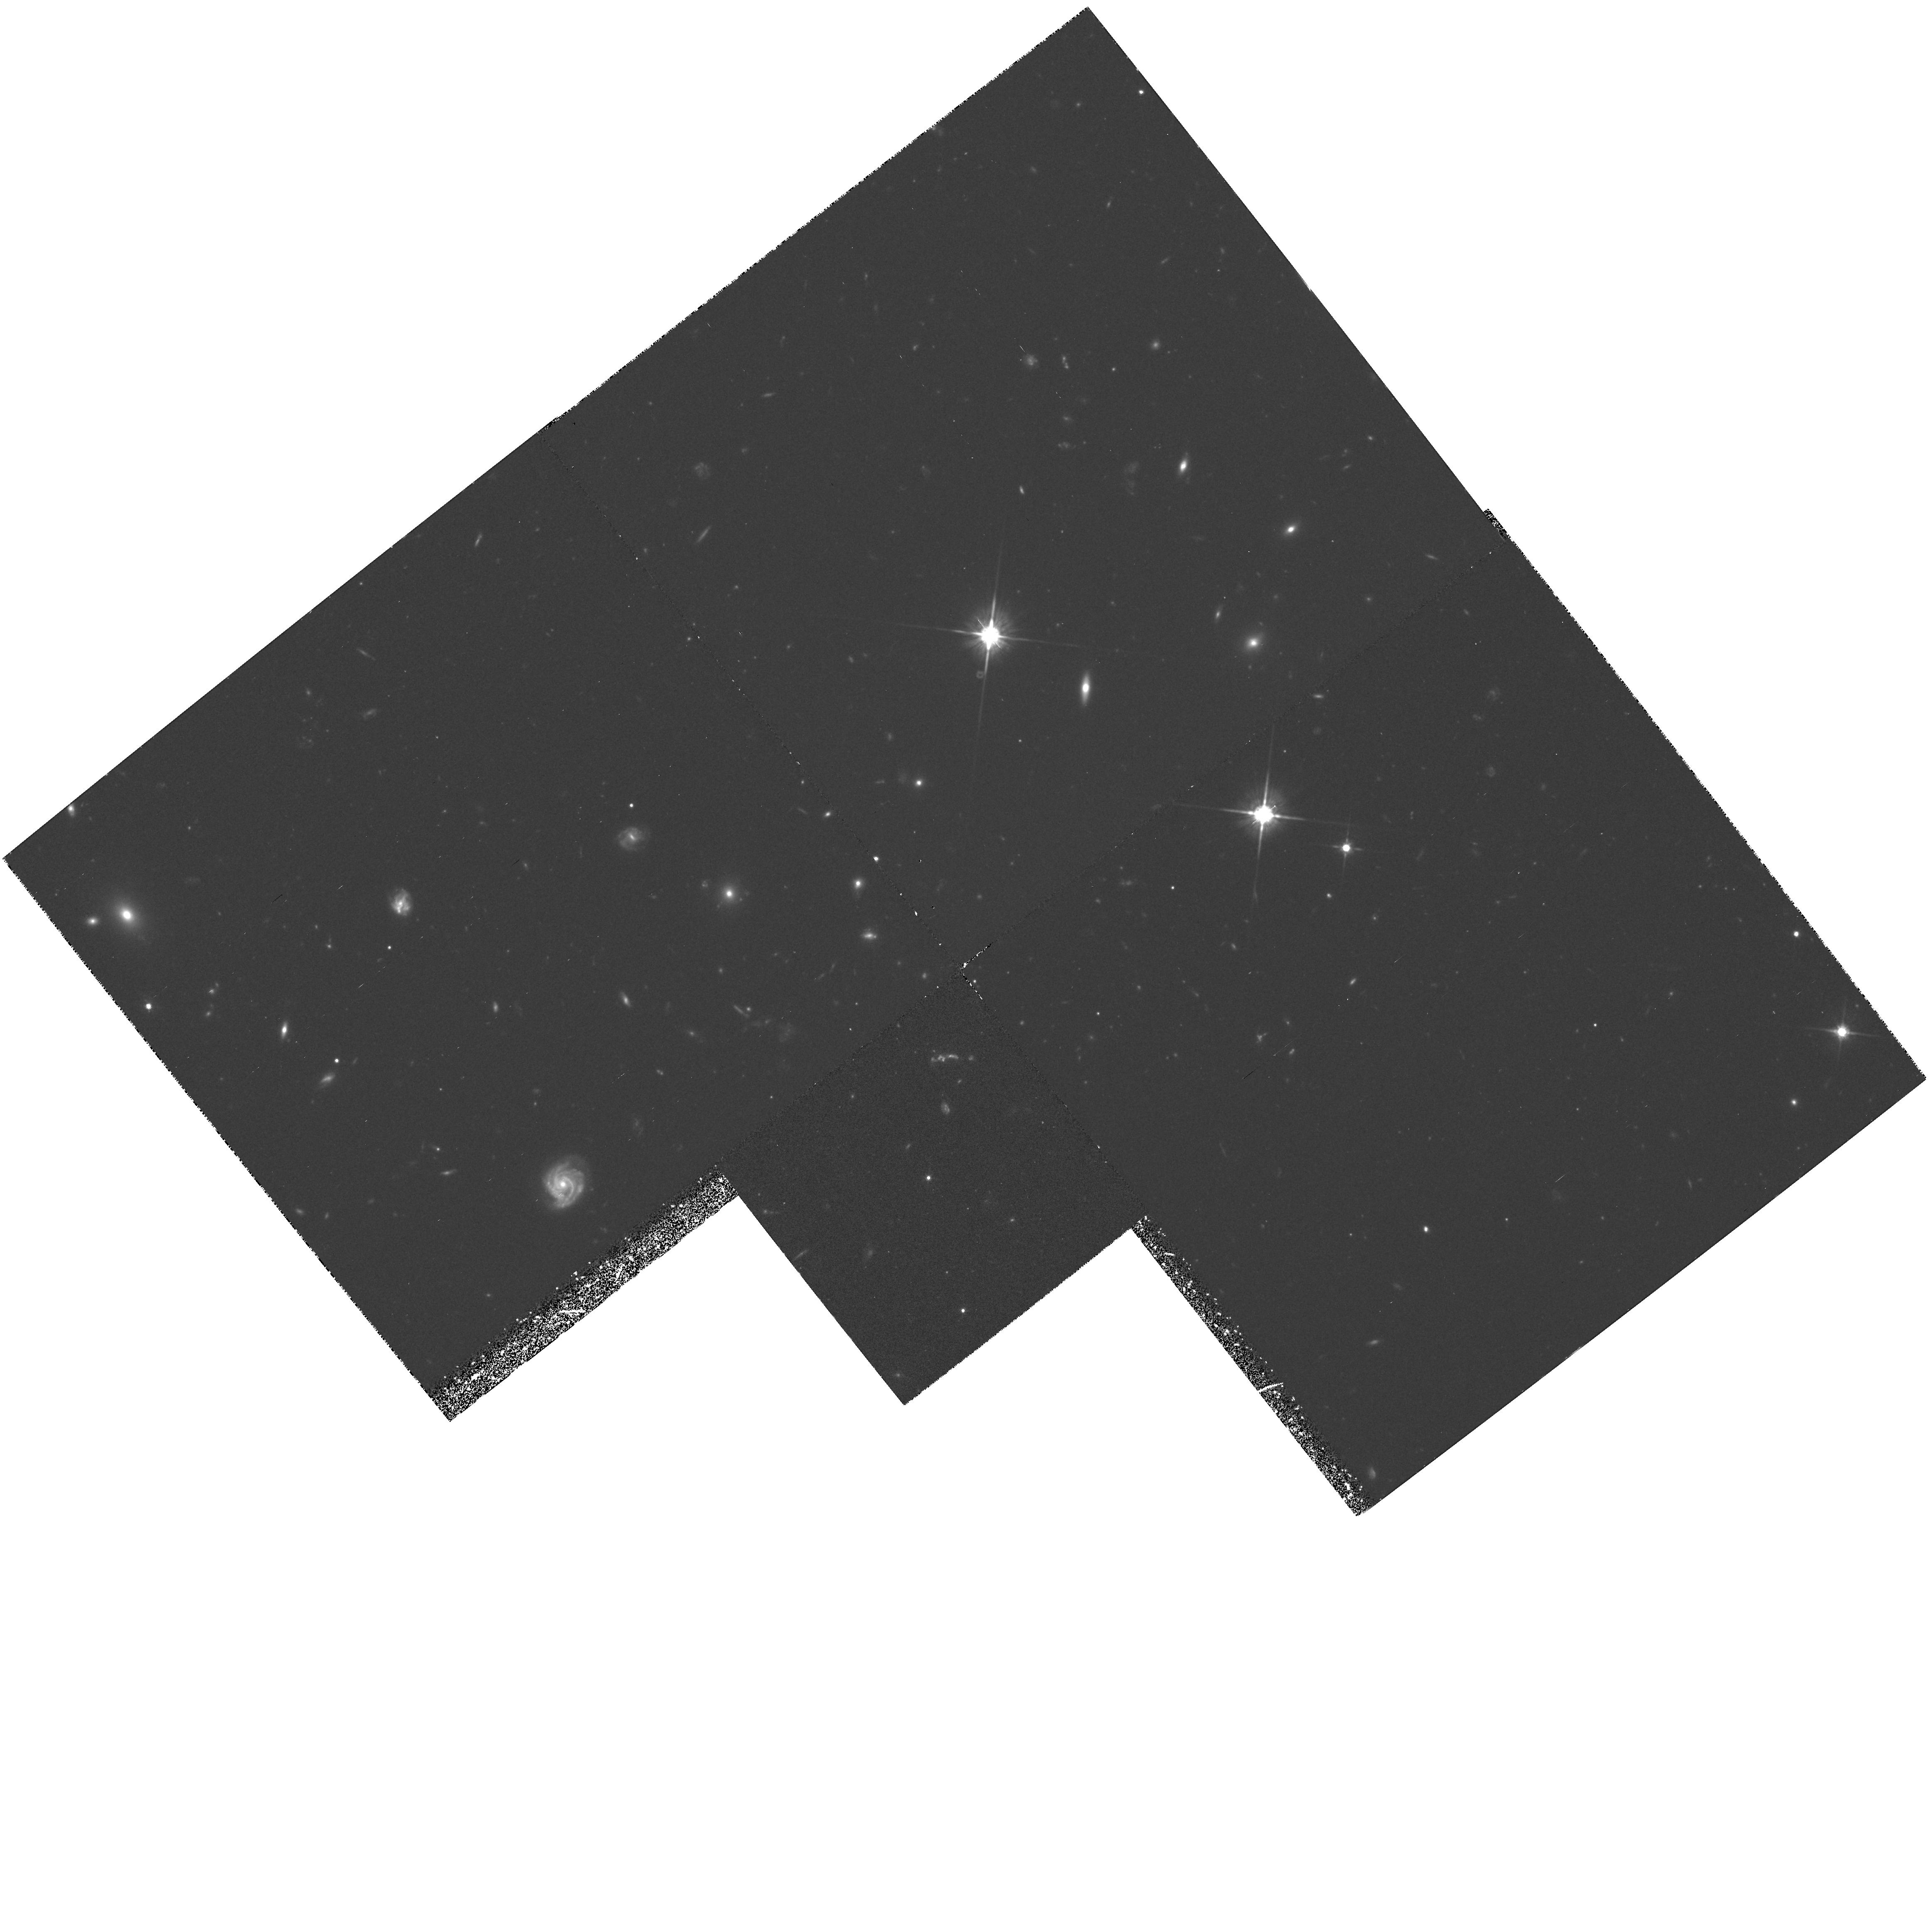
Target: 3C324
Instrument: WFPC2/PC
Filter: F702W
Exposure: 2.2 h
Observation ID: hst_5465_05_wfpc2_pc_f702w_u2e305

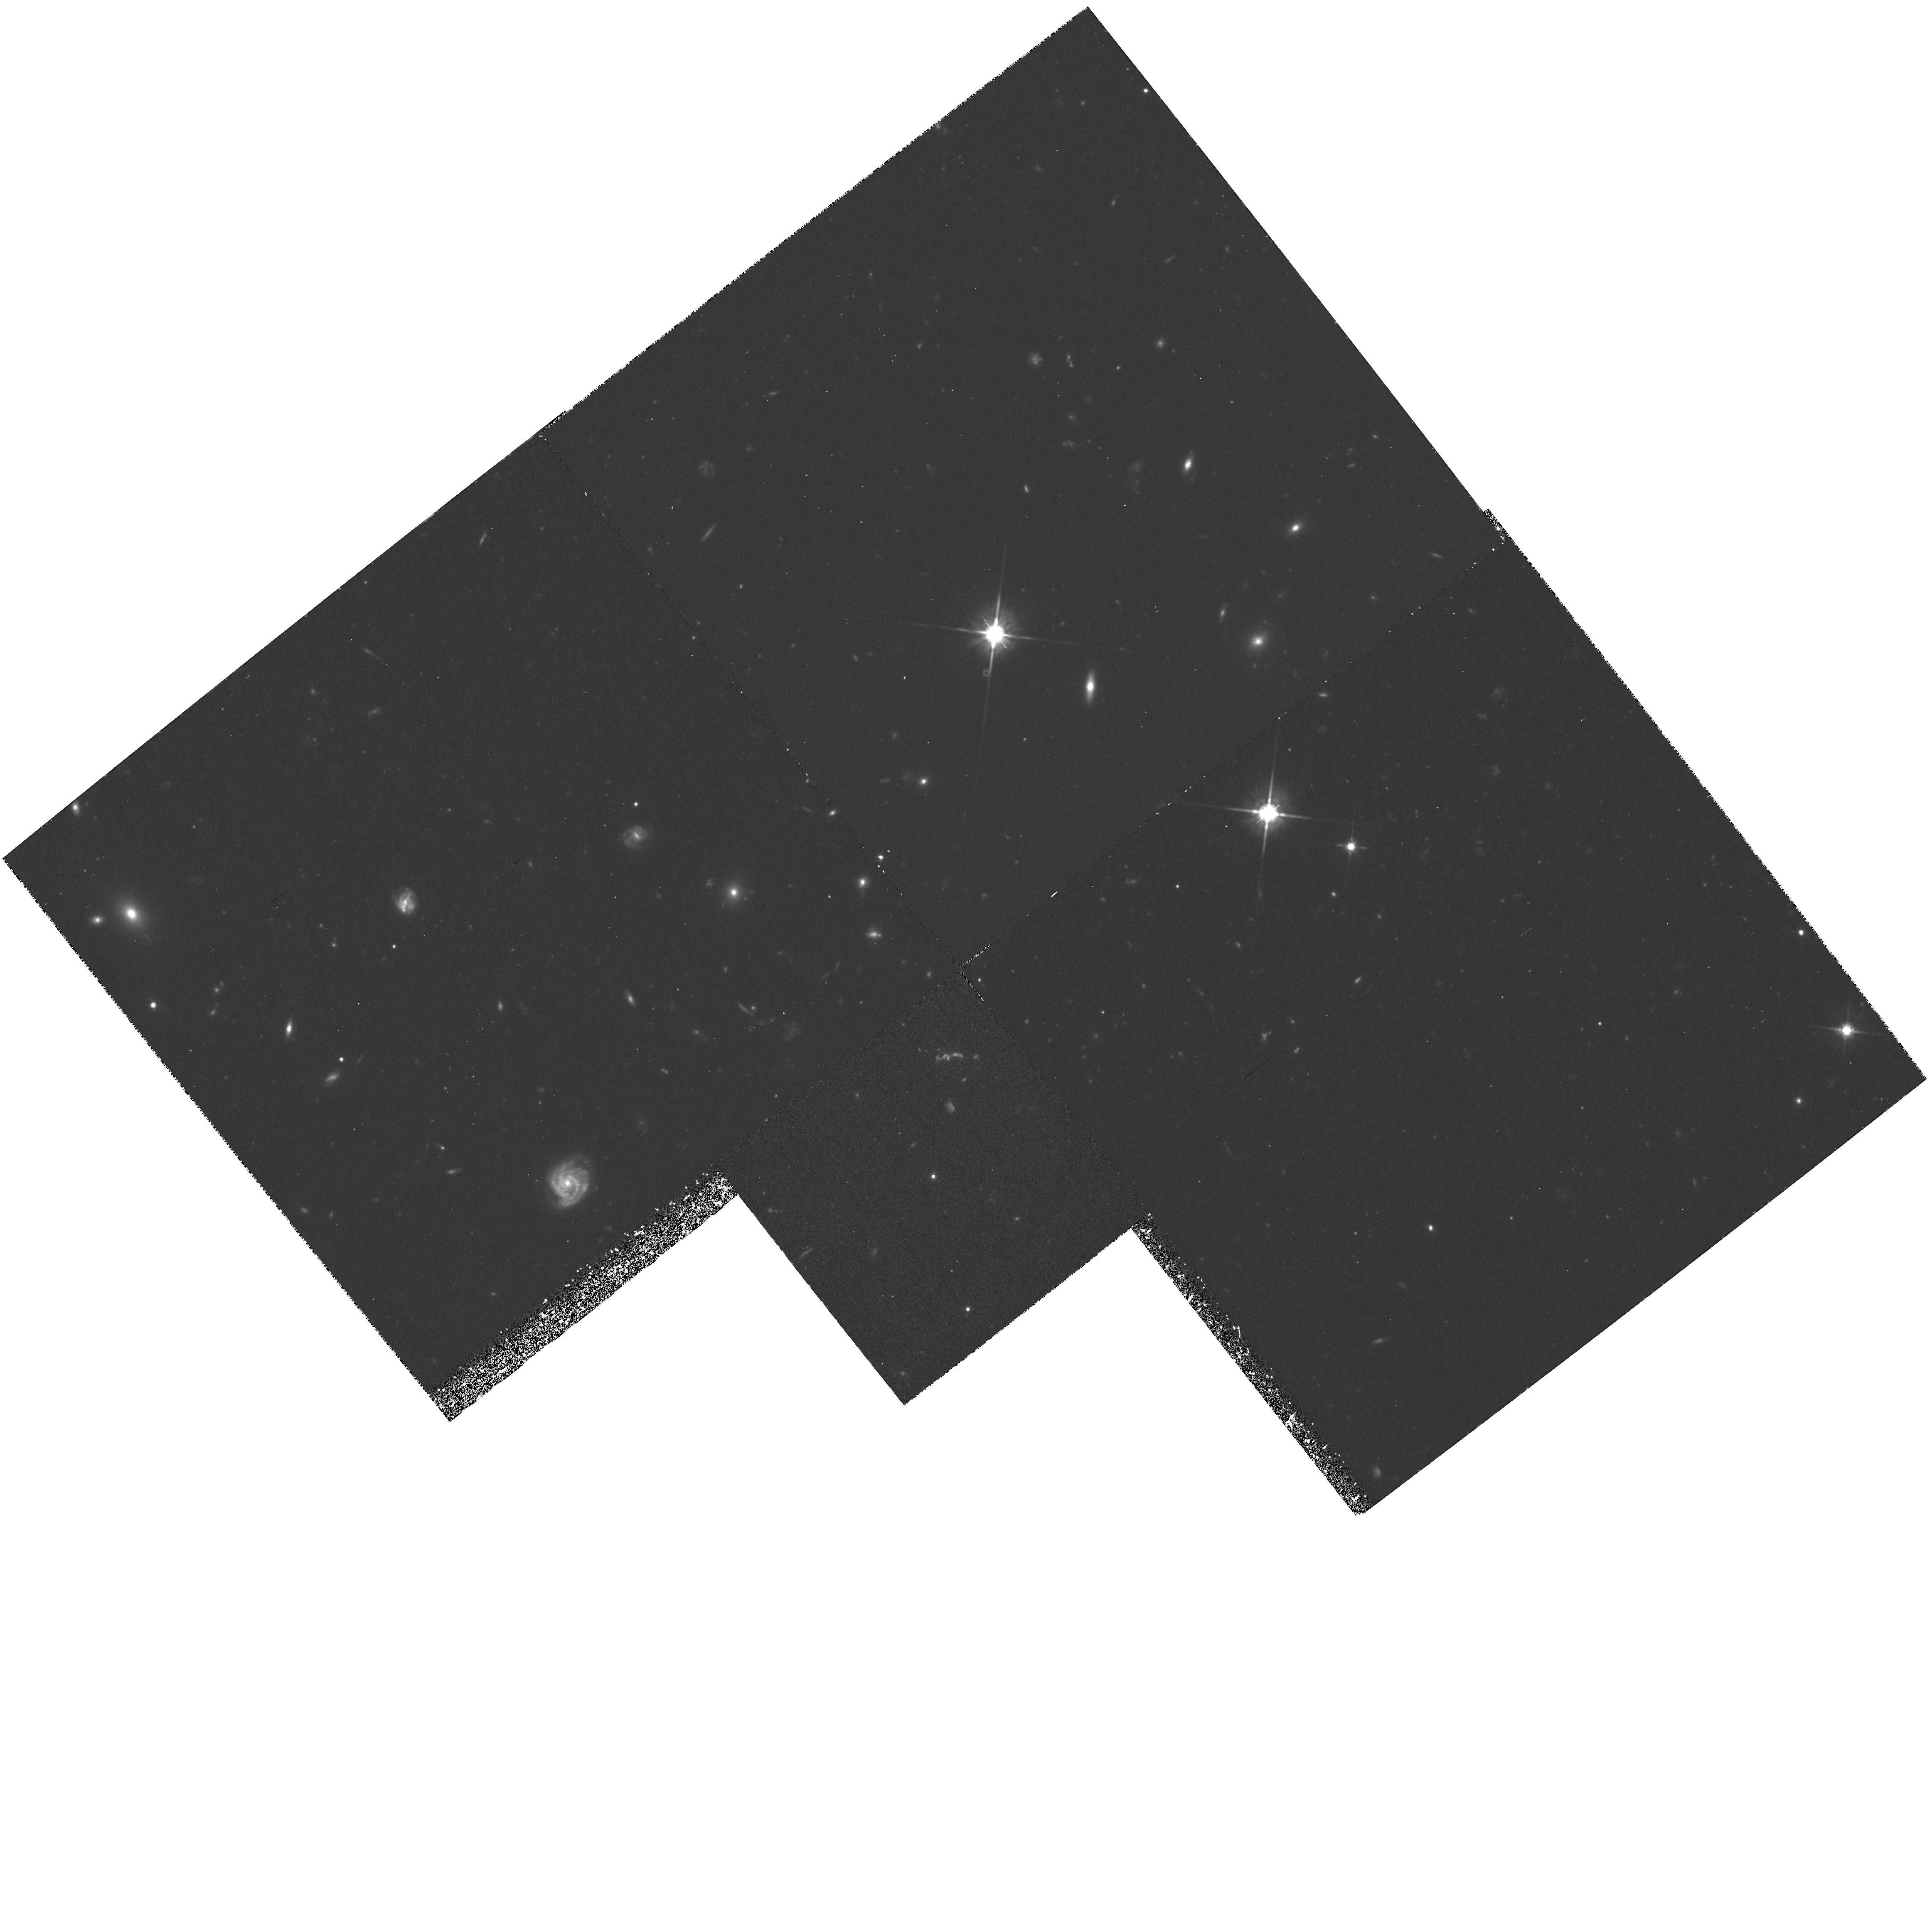
Target: 3C324
Instrument: WFPC2/PC
Filter: F702W
Exposure: 2.2 h
Observation ID: hst_5465_03_wfpc2_pc_f702w_u2e303

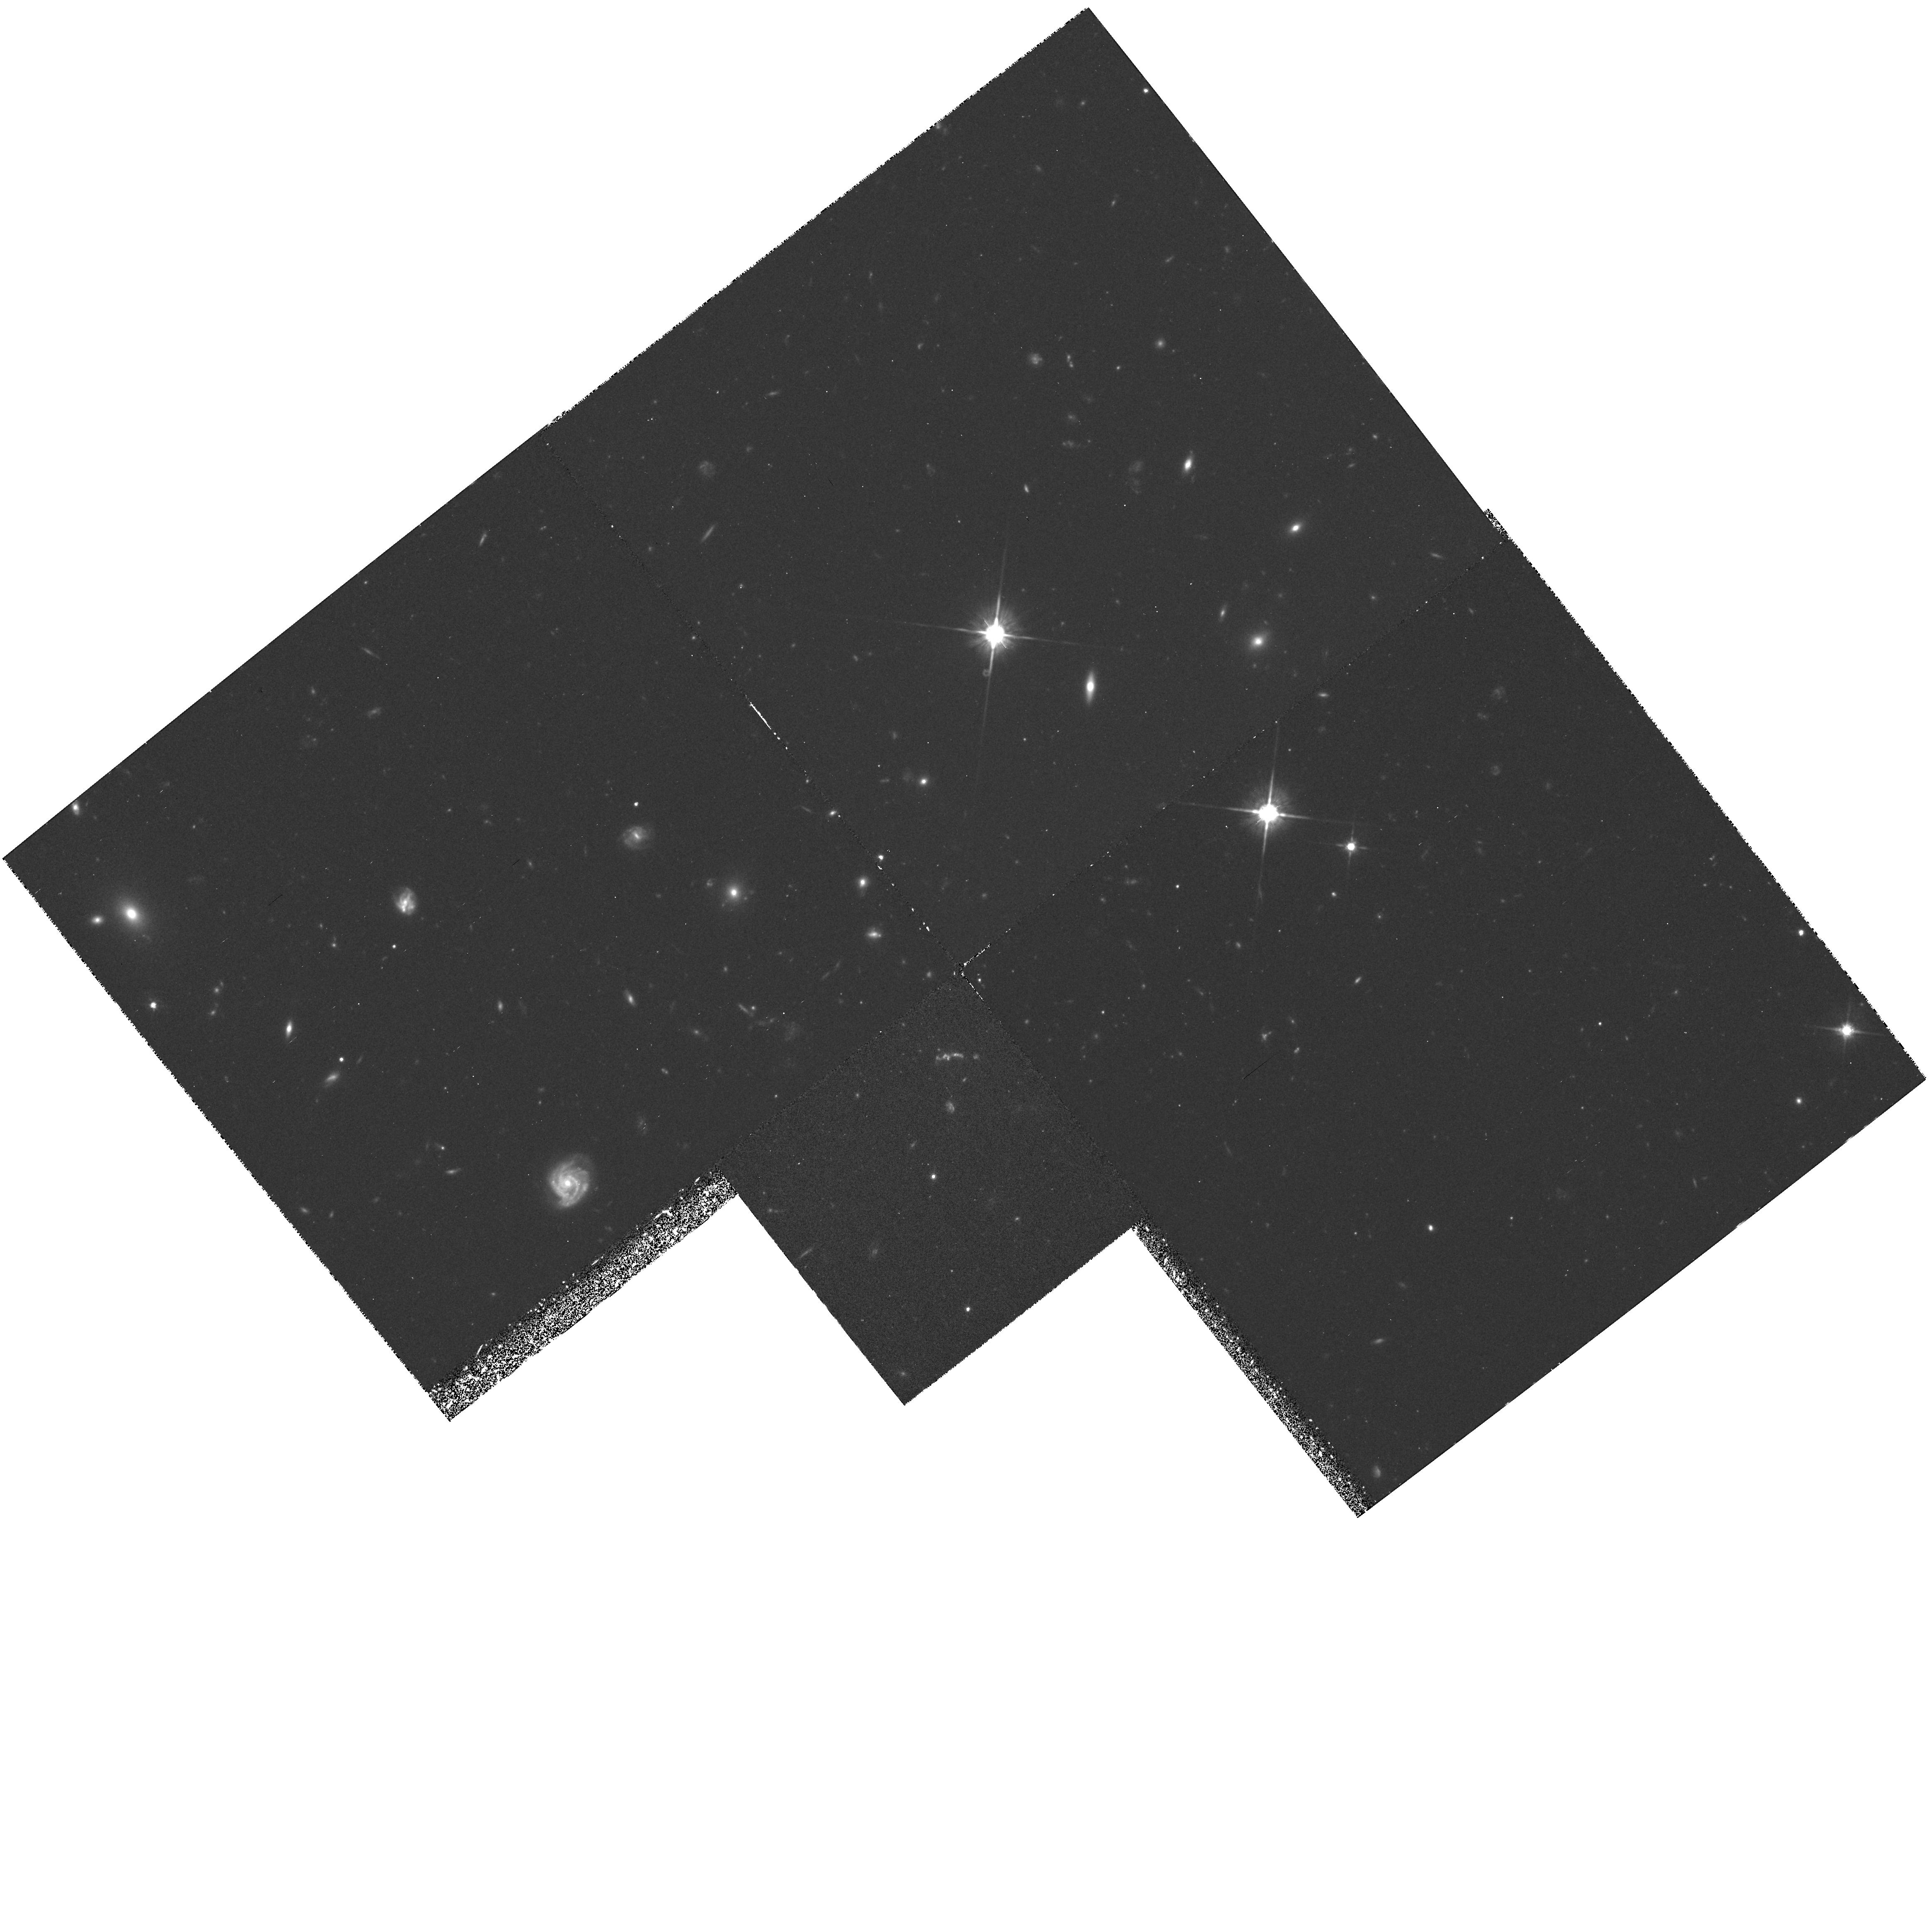
Target: 3C324
Instrument: WFPC2/PC
Filter: F702W
Exposure: 2.2 h
Observation ID: hst_5465_04_wfpc2_pc_f702w_u2e304

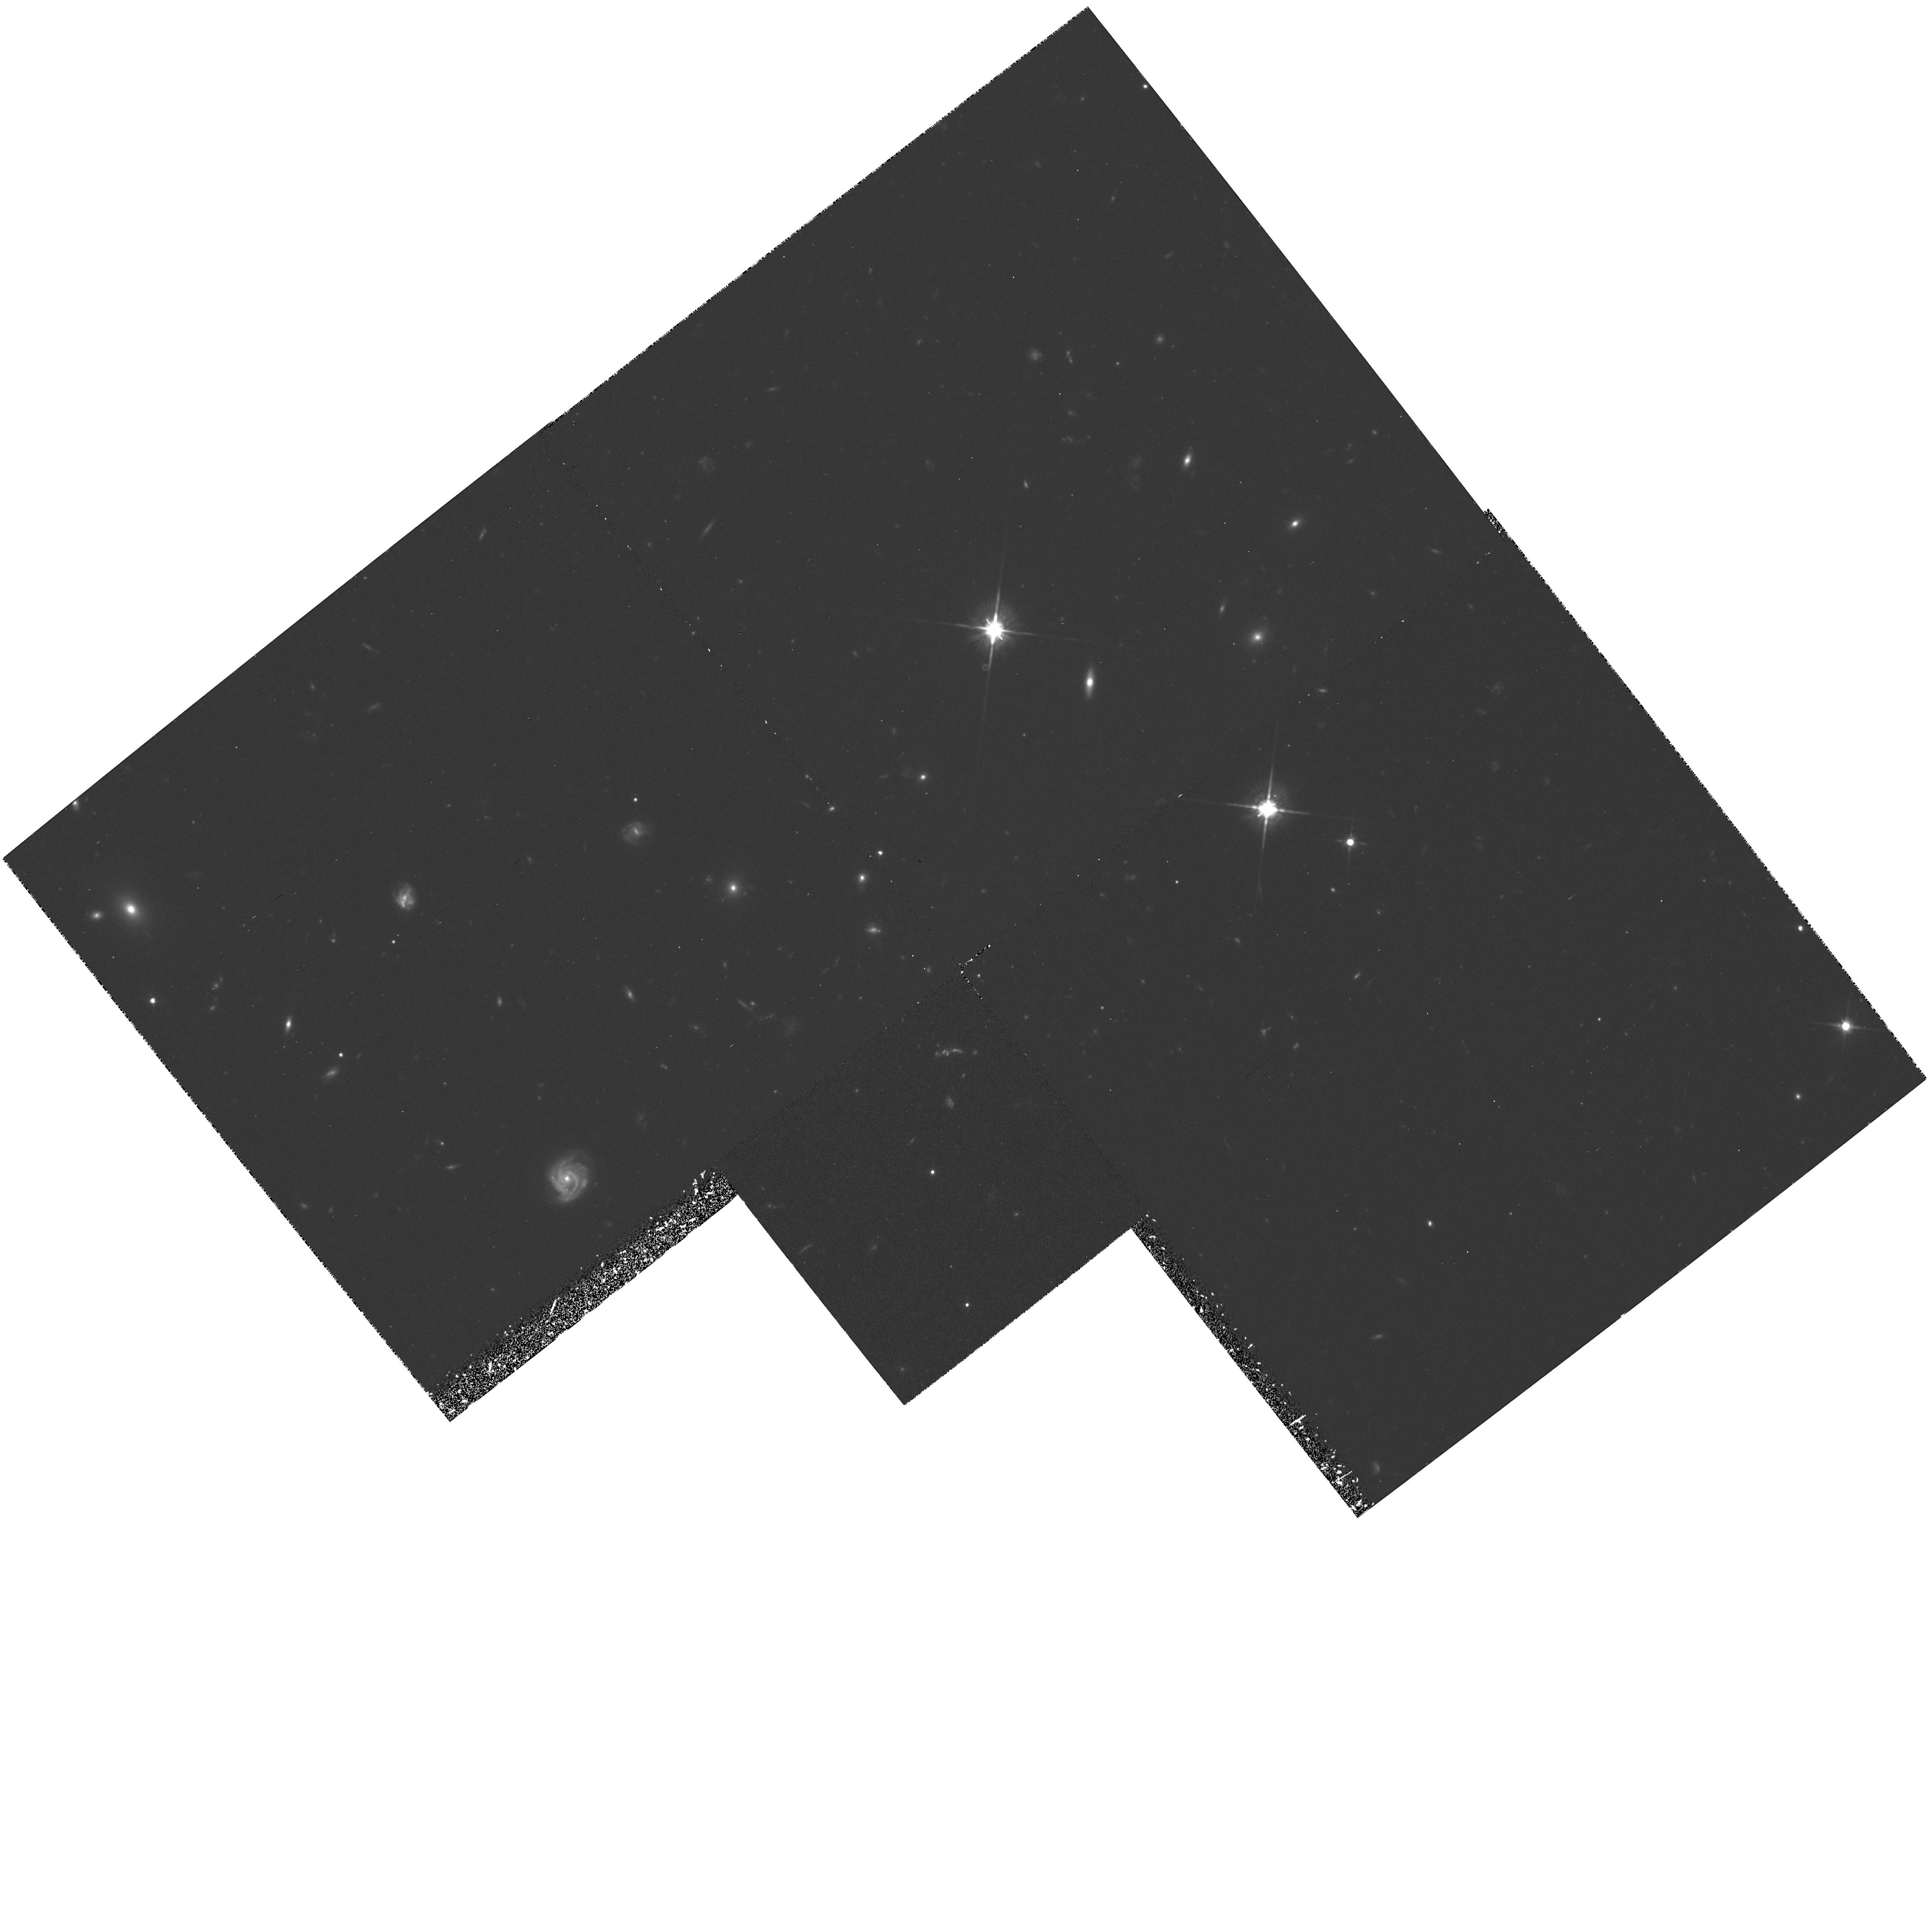
Target: 3C324
Instrument: WFPC2/PC
Filter: F702W
Exposure: 2.2 h
Observation ID: hst_5465_02_wfpc2_pc_f702w_u2e302

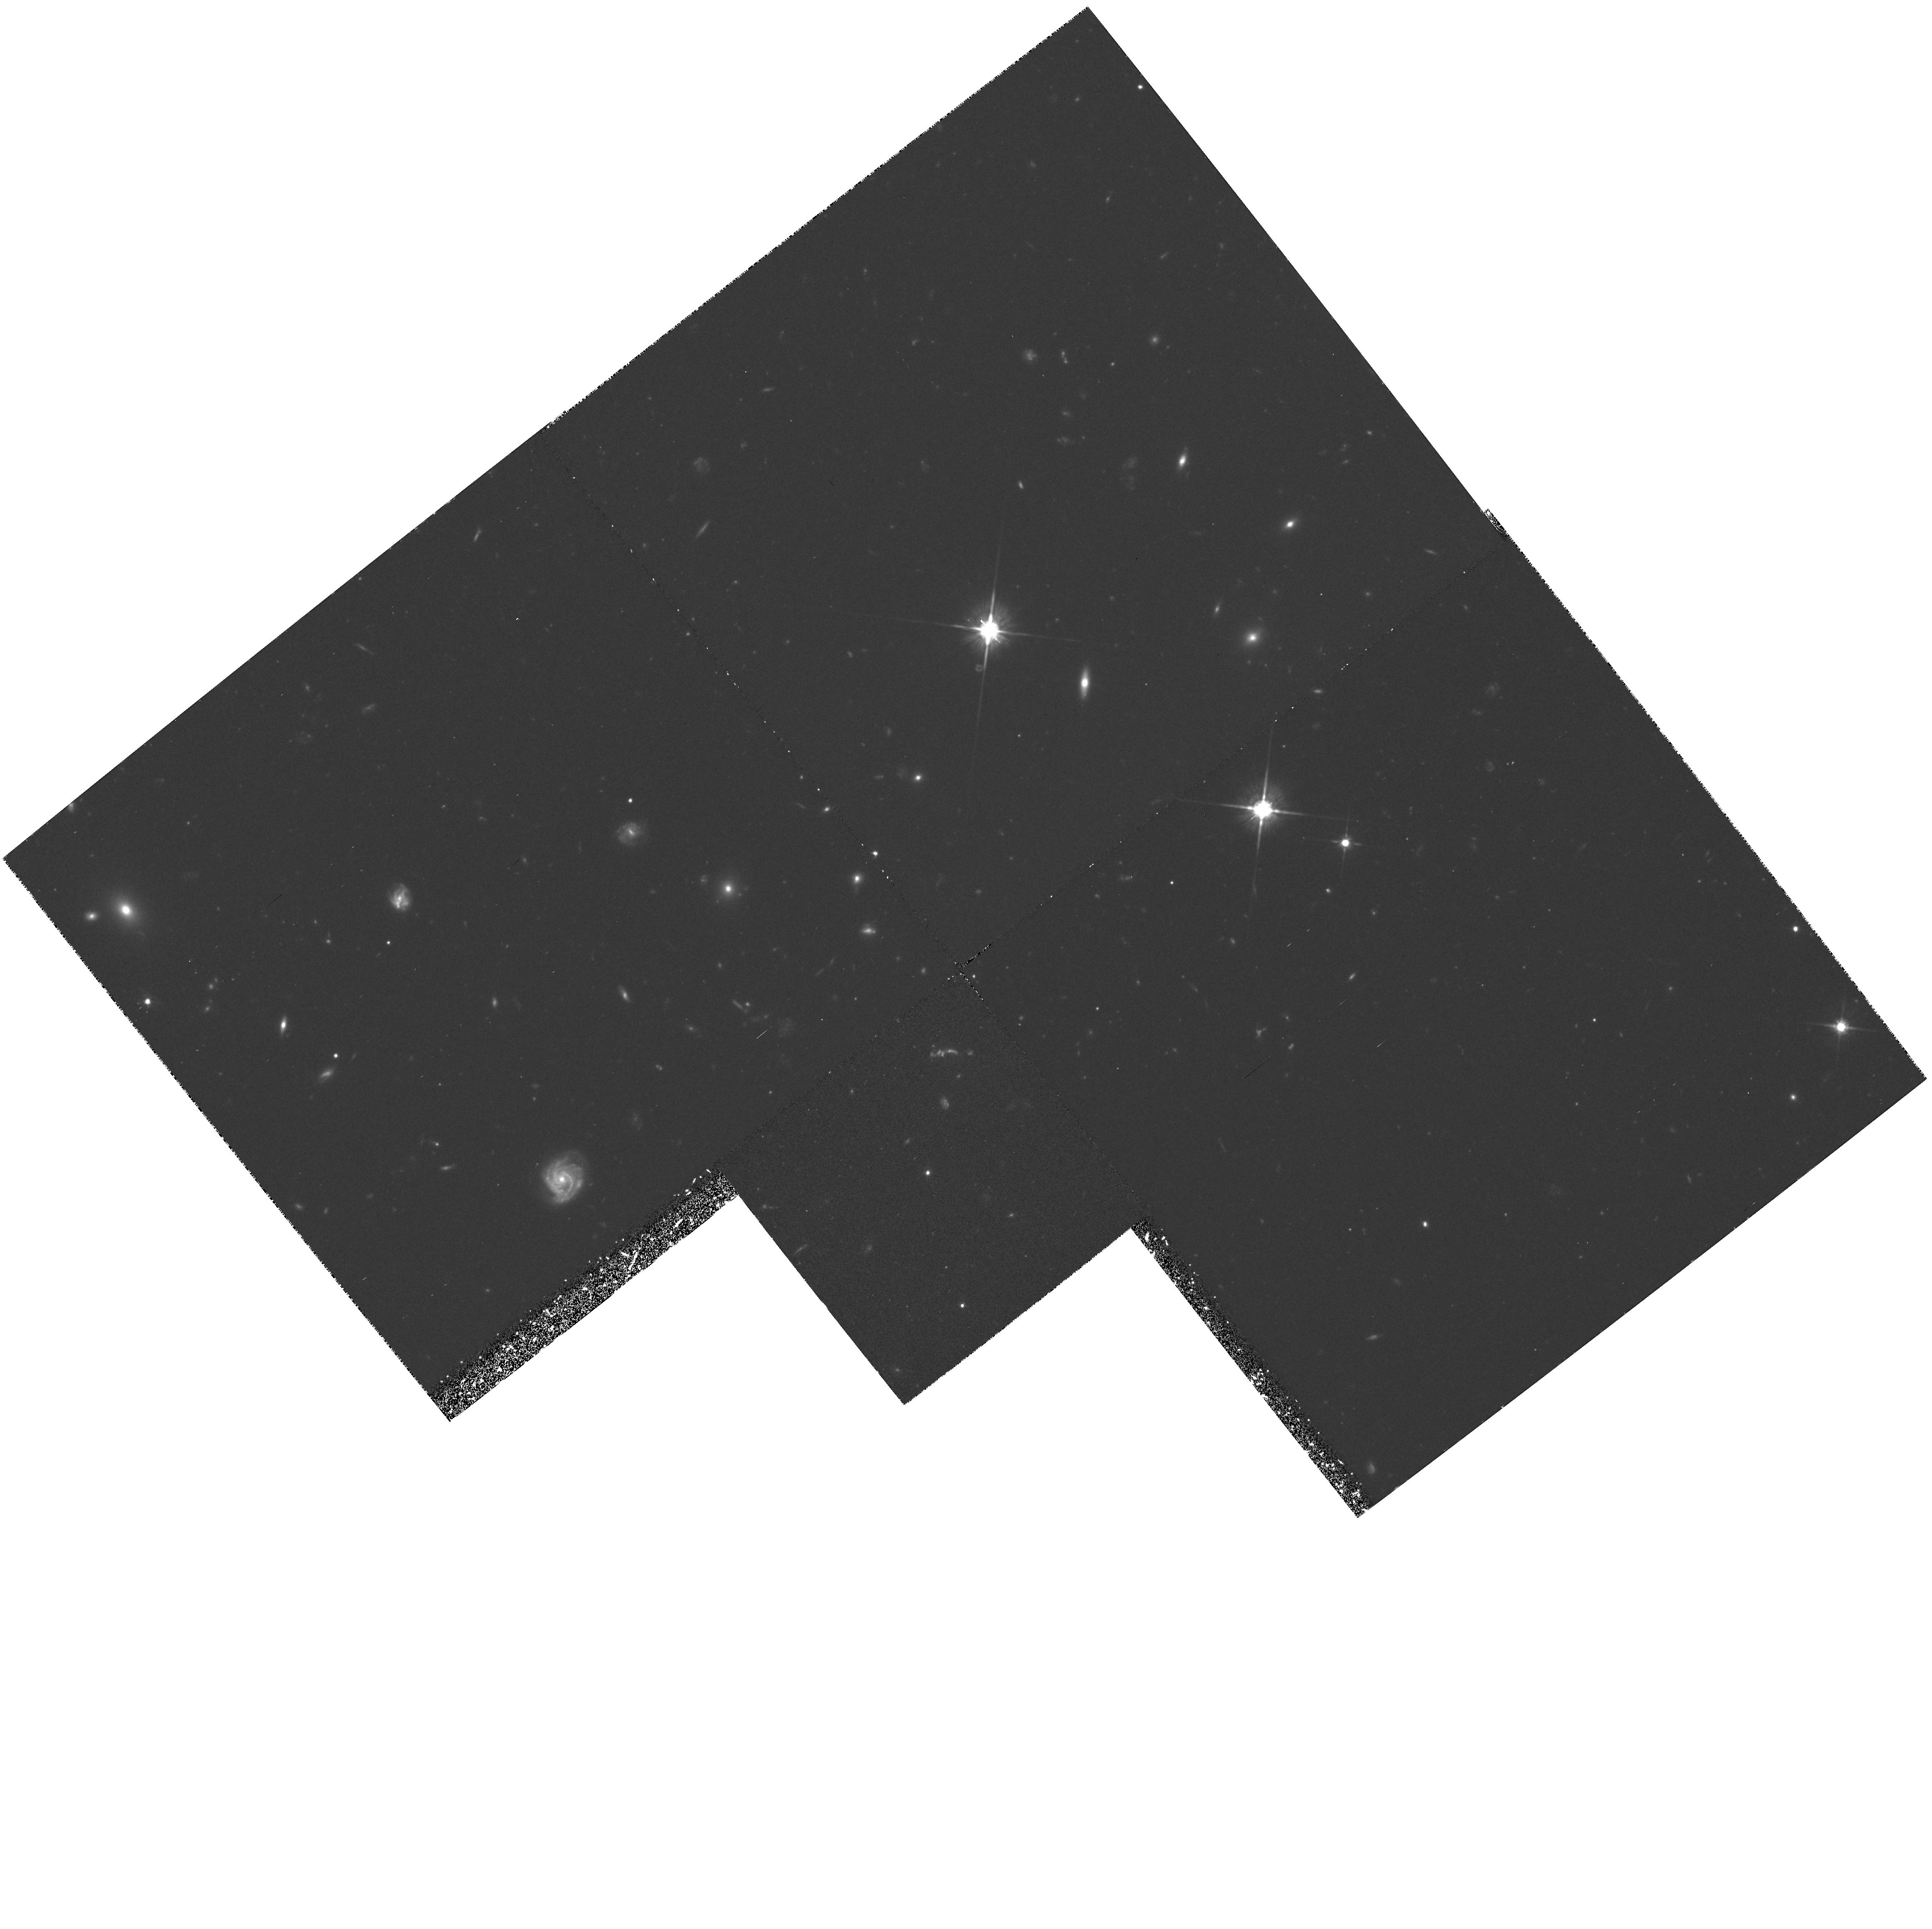
Target: 3C324
Instrument: WFPC2/PC
Filter: F702W
Exposure: 2.2 h
Observation ID: hst_5465_08_wfpc2_pc_f702w_u2e308

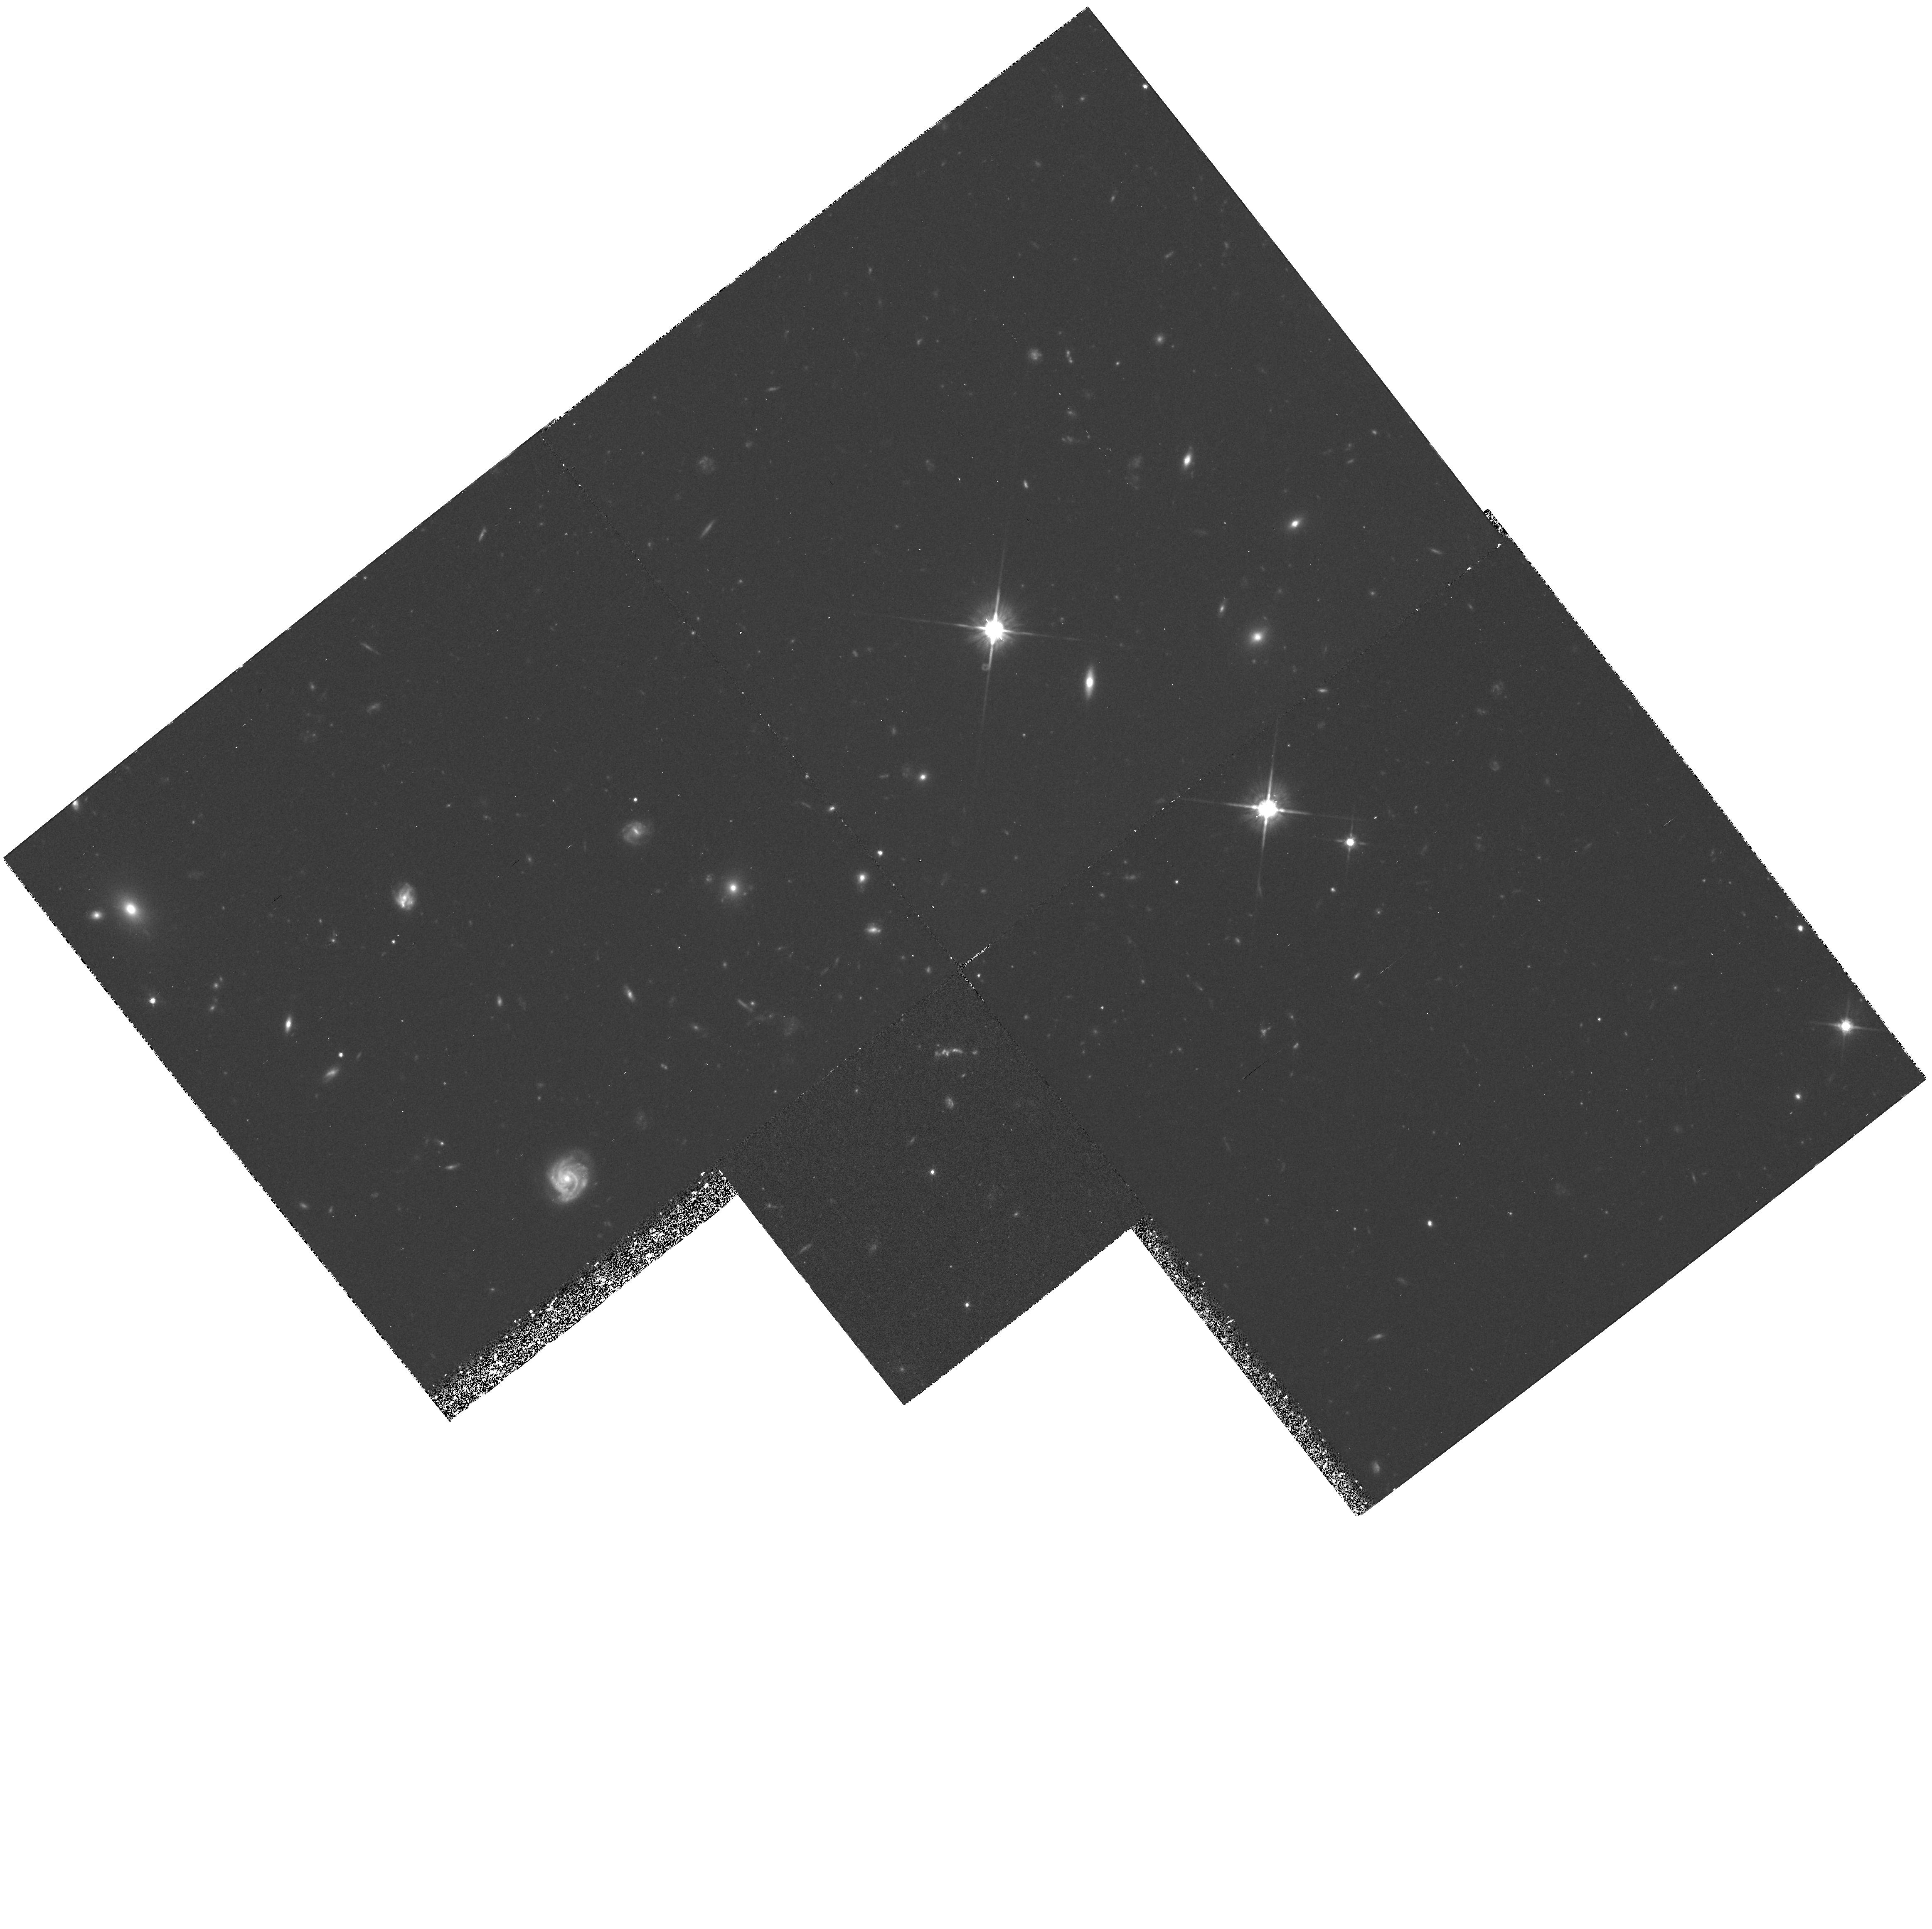
Target: 3C324
Instrument: WFPC2/PC
Filter: F702W
Exposure: 2.2 h
Observation ID: hst_5465_01_wfpc2_pc_f702w_u2e301

WFPC 2 IMAGING OF TWO GALAXY CLUSTERS AT Z=1.2 (PI: Dickinson, Mark)

Using deep optical and infrared images taken at the KPNO 4m, we have identified two rich galaxy clusters around 3CR radio galaxies at z=1.2 These are perhaps the most distant clusters yet observed. The clusters appear to have a large population of extremely red members, contrary to naive expectations from an extrapolation of the Butcher-Oemler effect to large redshift. Both clusters apparently include galaxies as red as present day (z=0) ellipticals redshifted out to z=1.2. We propose to obtain deep HST images with WFPC 2 in order to examine the morphological types of these very red galaxies, and to study the properties of cluster galaxies in general at very large cosmic lookback times. We hope to investigate: whether the red galaxies are in fact relatively "unevolved" ellipticals; how their structural parameters compare to elliptical galaxies today; whether S0 galaxies exist at z=1.2; the frequency of interactions and mergers in very high redshift clusters; and the morphologies of cluster galaxies bluer than the "red envelope" galaxies. By imaging the radio galaxies themselves with the PC camera, we will obtain extremely deep images of these giant, morphologically peculiar objects. Finally, we will look for evidence of gravitational lensing of faint, extremely distant background sources by these high redshift clusters.